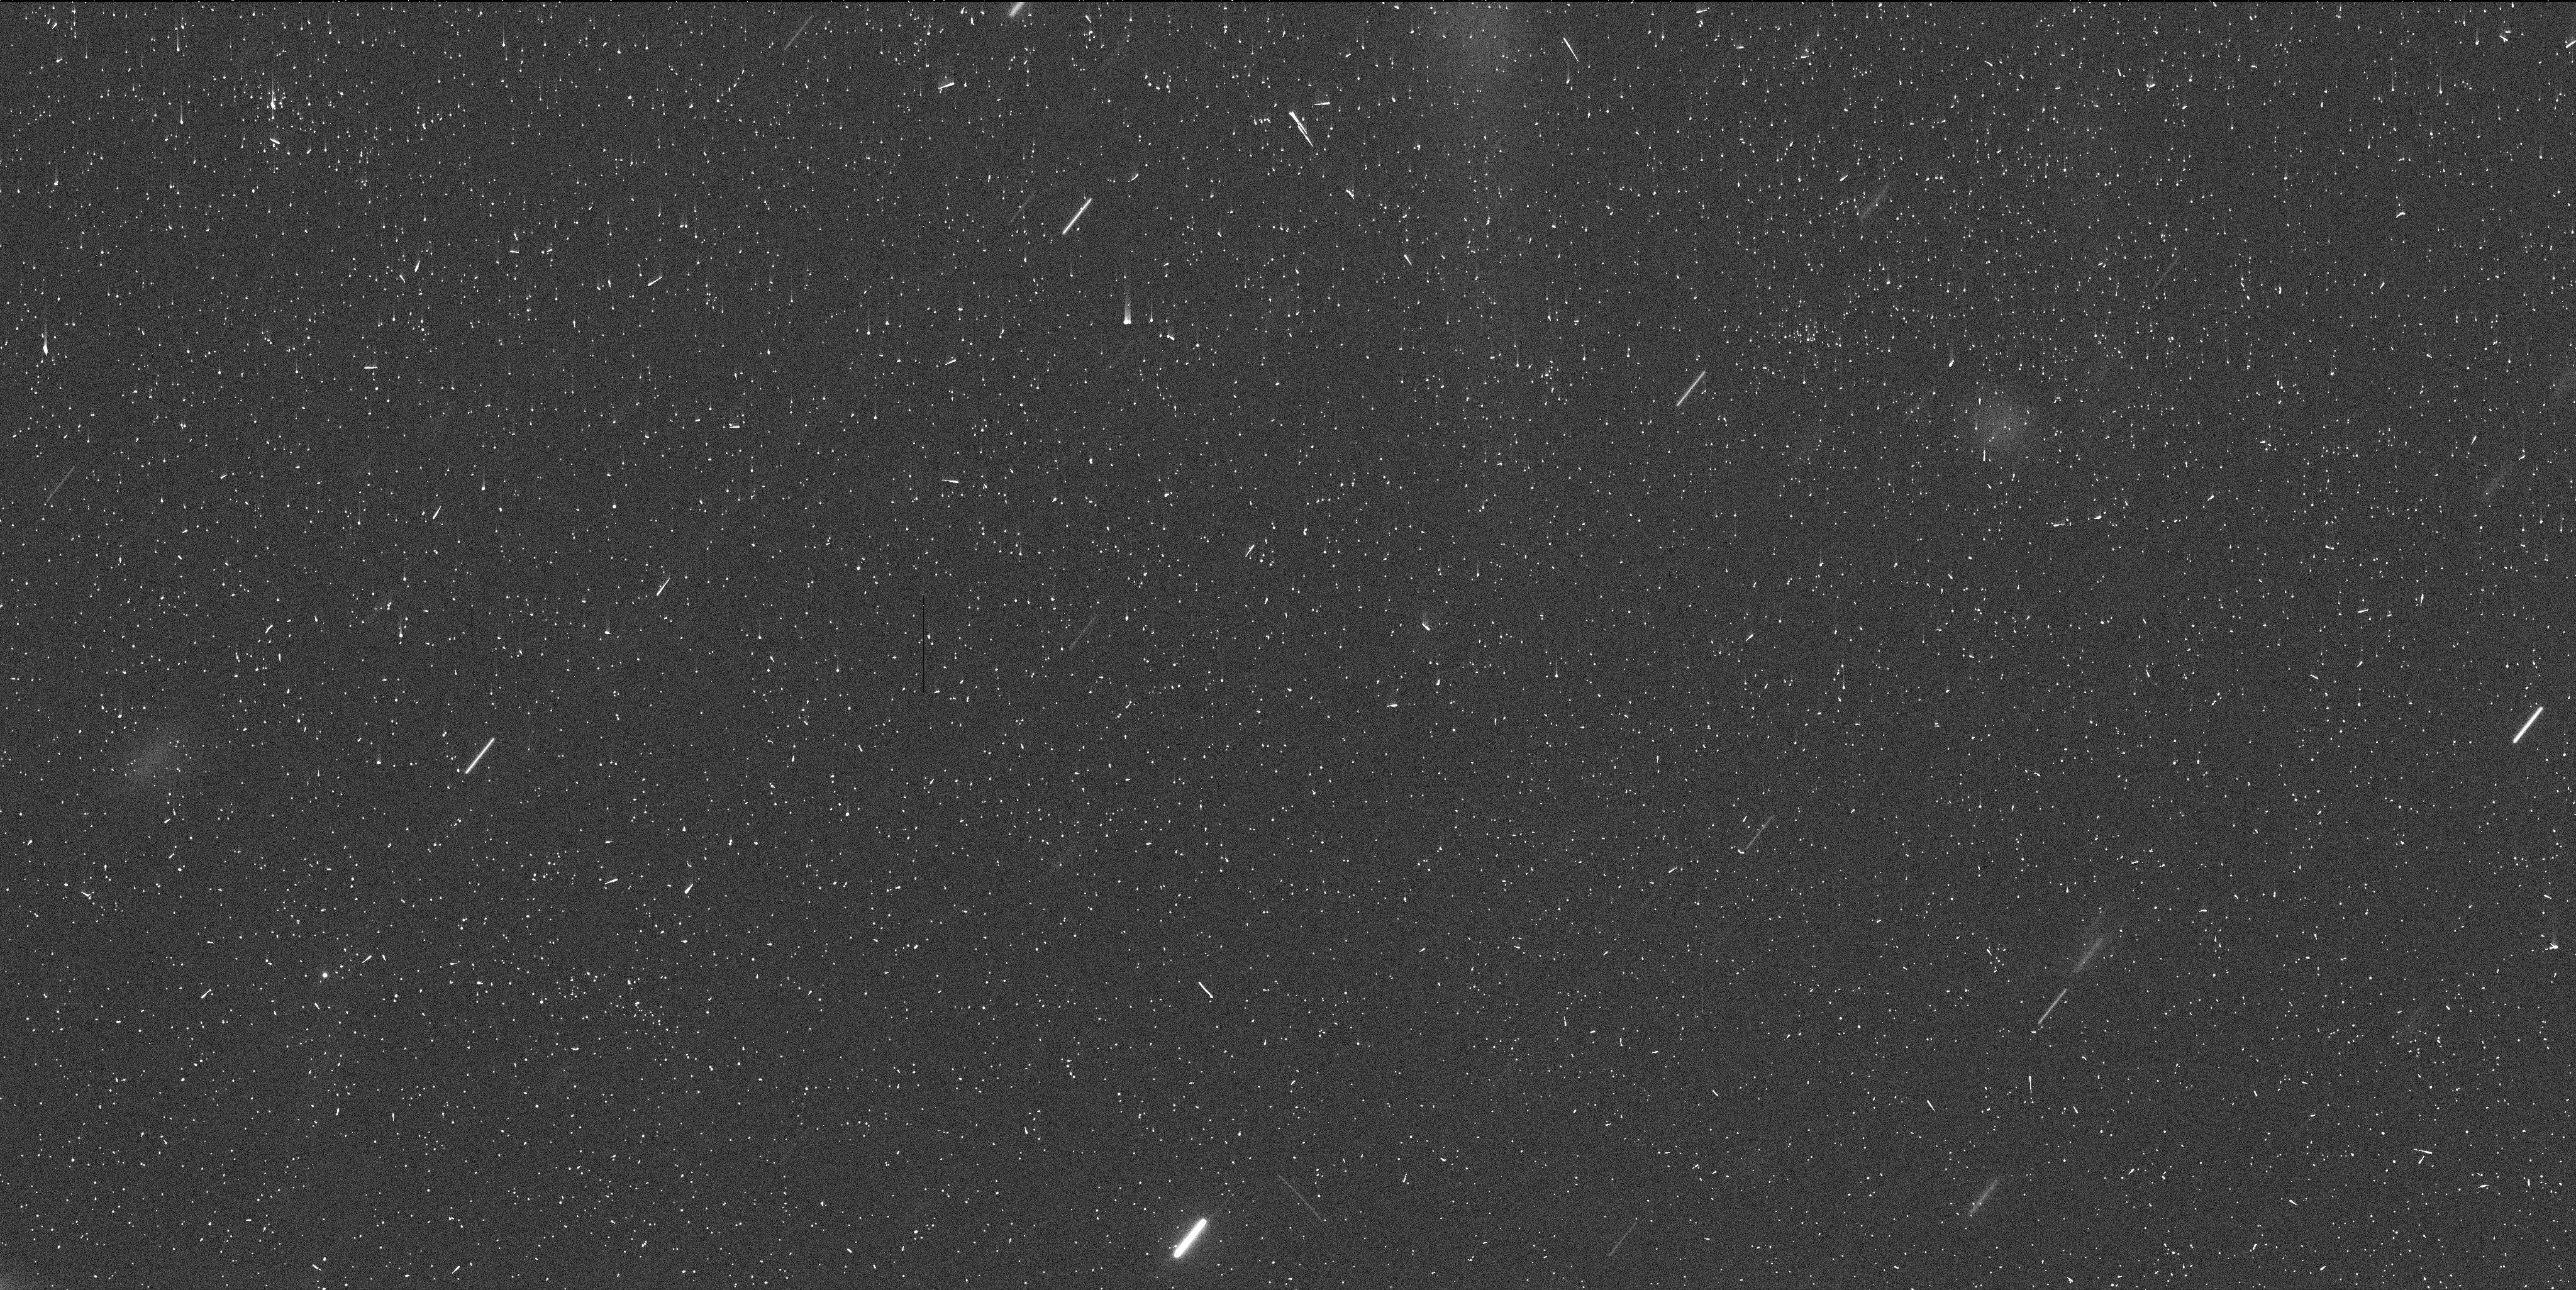
Target: P2012F5. Instrument: WFC3/UVIS. Filter: F350LP. Exposure: 6 min. Observation ID: icxa02afq

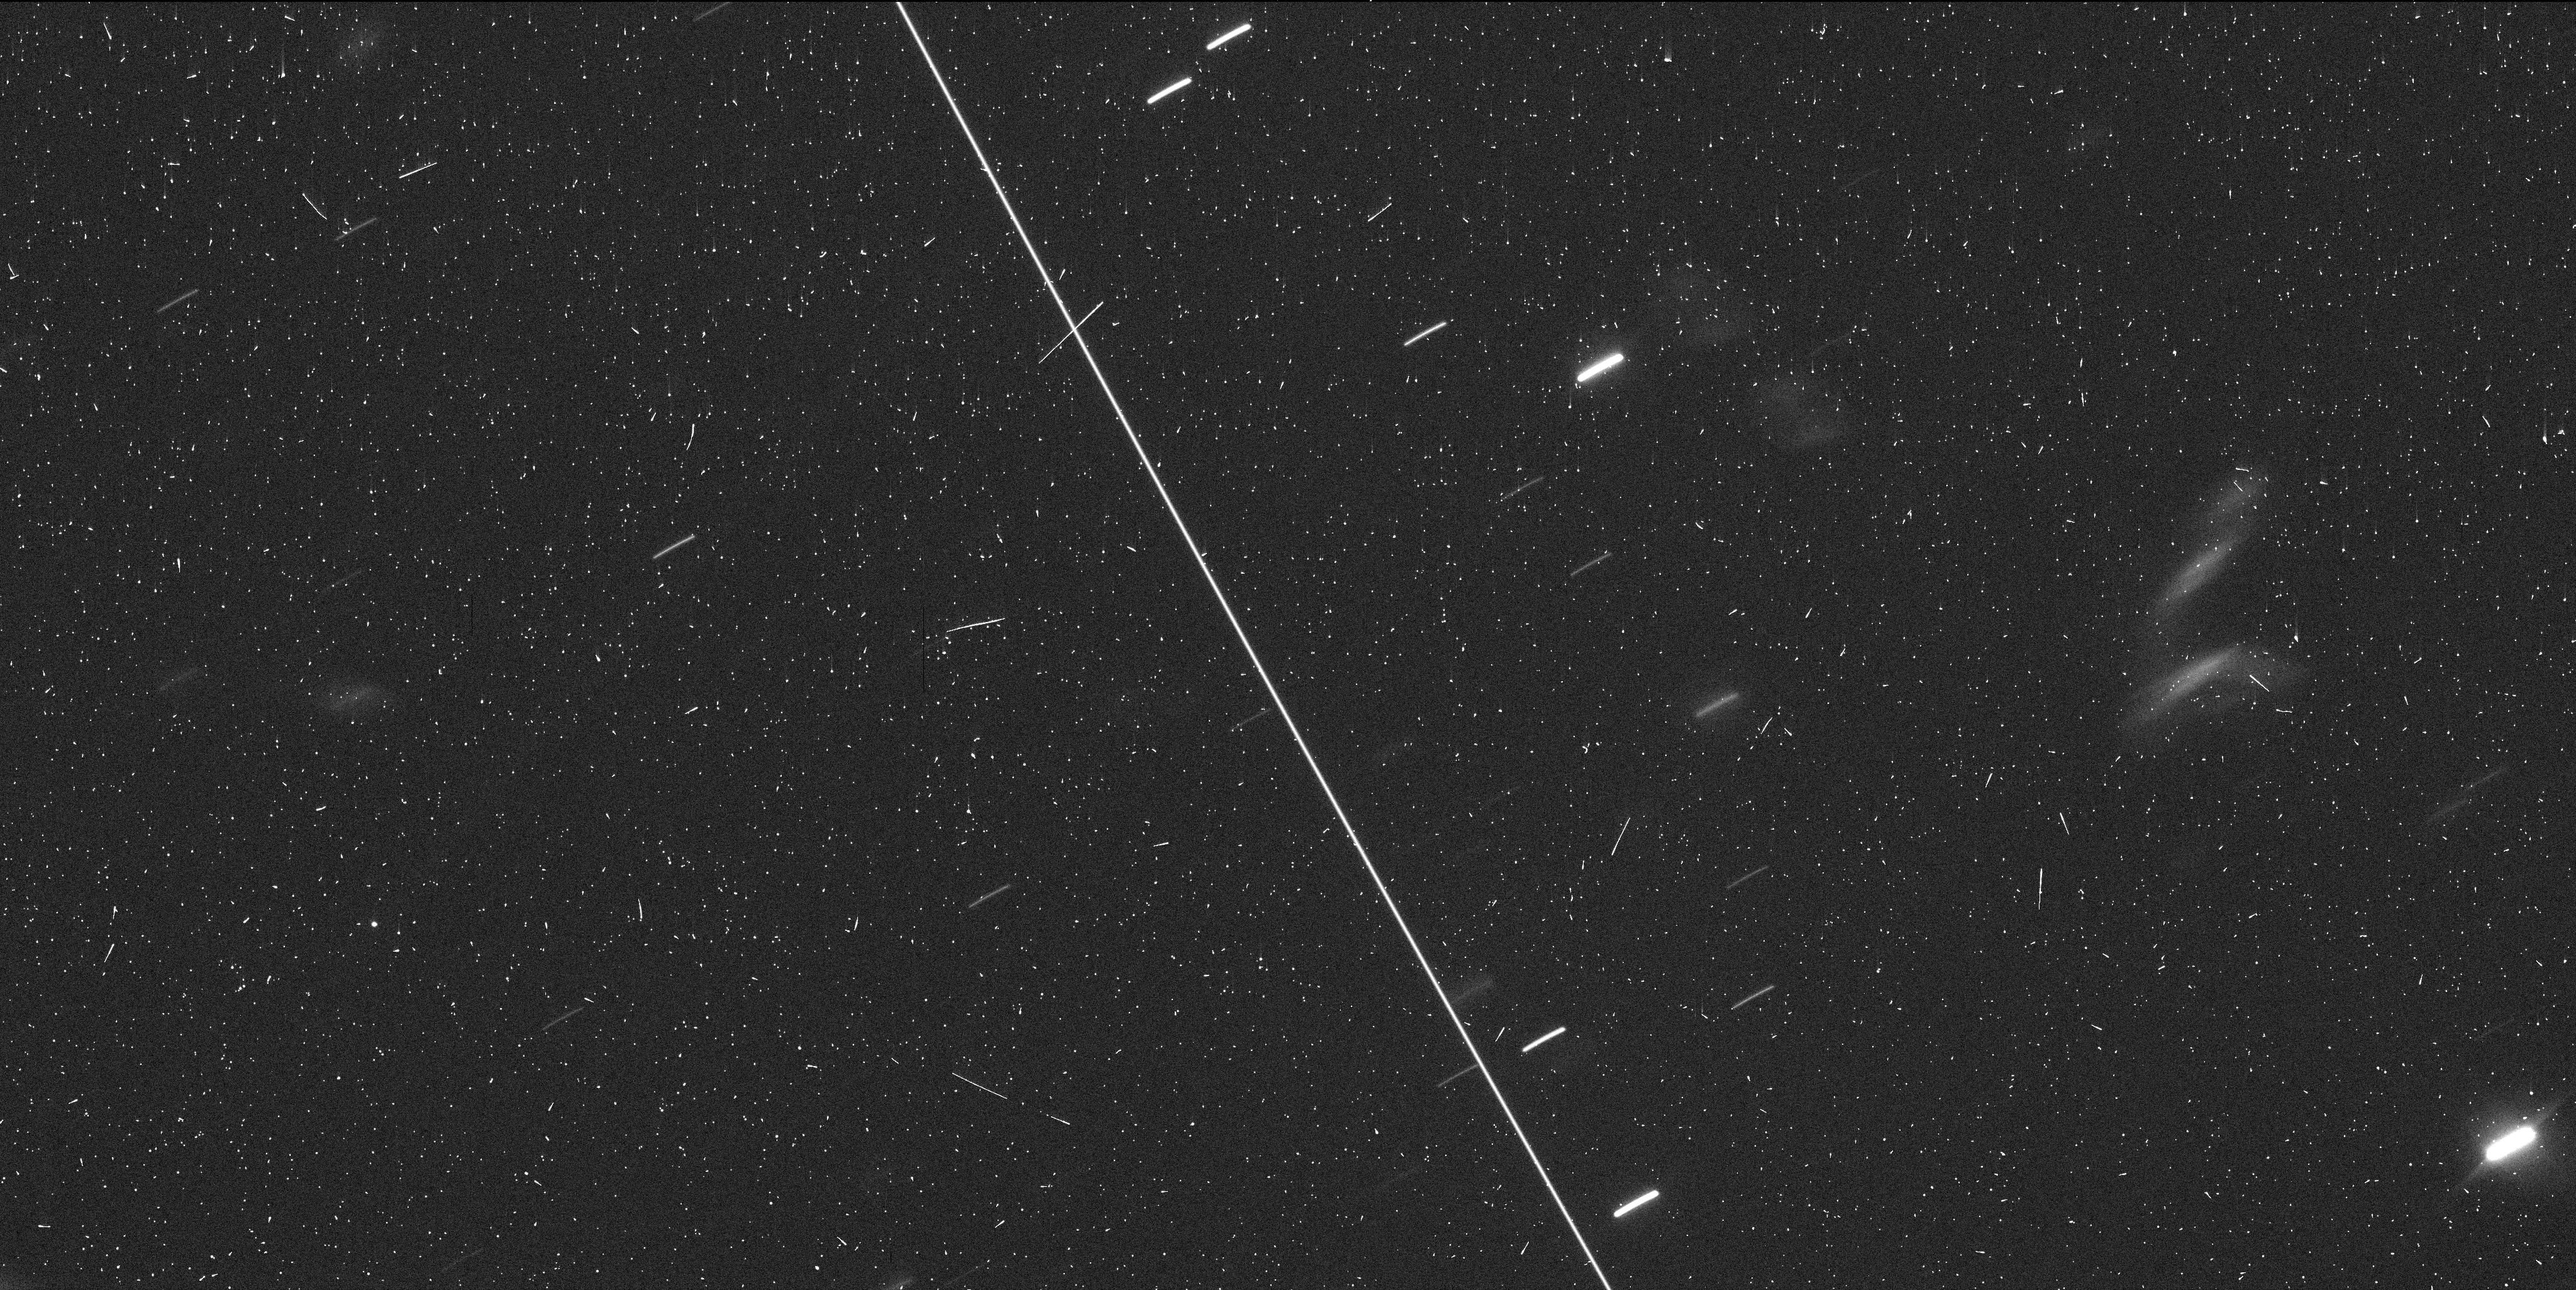
Target: P2012F5. Instrument: WFC3/UVIS. Filter: F350LP. Exposure: 6 min. Observation ID: icxa01znq

Hubble Close-Up of the Disrupting Asteroid P/2012 F5 (PI: Drahus, Michal)

To date, four active asteroids have been suspected of rotational disruption. Our data obtained with Keck II in August 2014 show that one of these objects, P/2012 F5, has a very short rotation period of 3.24 hr (shortest known among active asteroids and comets) and recently ejected at least four sizable fragments. Given that the rotation period has not been robustly measured for any other fragmented object in the solar system, P/2012 F5 is a unique laboratory for detailed tests of the rotational breakup scenario. We request 6 orbits of WFC3 imaging in December 2015 to investigate the nature of the fragments and determine the rotation period of the brightest one. This will allow us to quantify, among other things, the mass fraction lost by the nucleus at the disruption, and obtain unquestionable verification of the rotational breakup hypothesis, which makes a testable prediction that the rotation rates of the nucleus and fragments be the same. That knowledge, interesting in and of itself, is also valuable in a broader context, as disrupting asteroids can be an important source of interplanetary dust in the zodiacal cloud and around other stars.